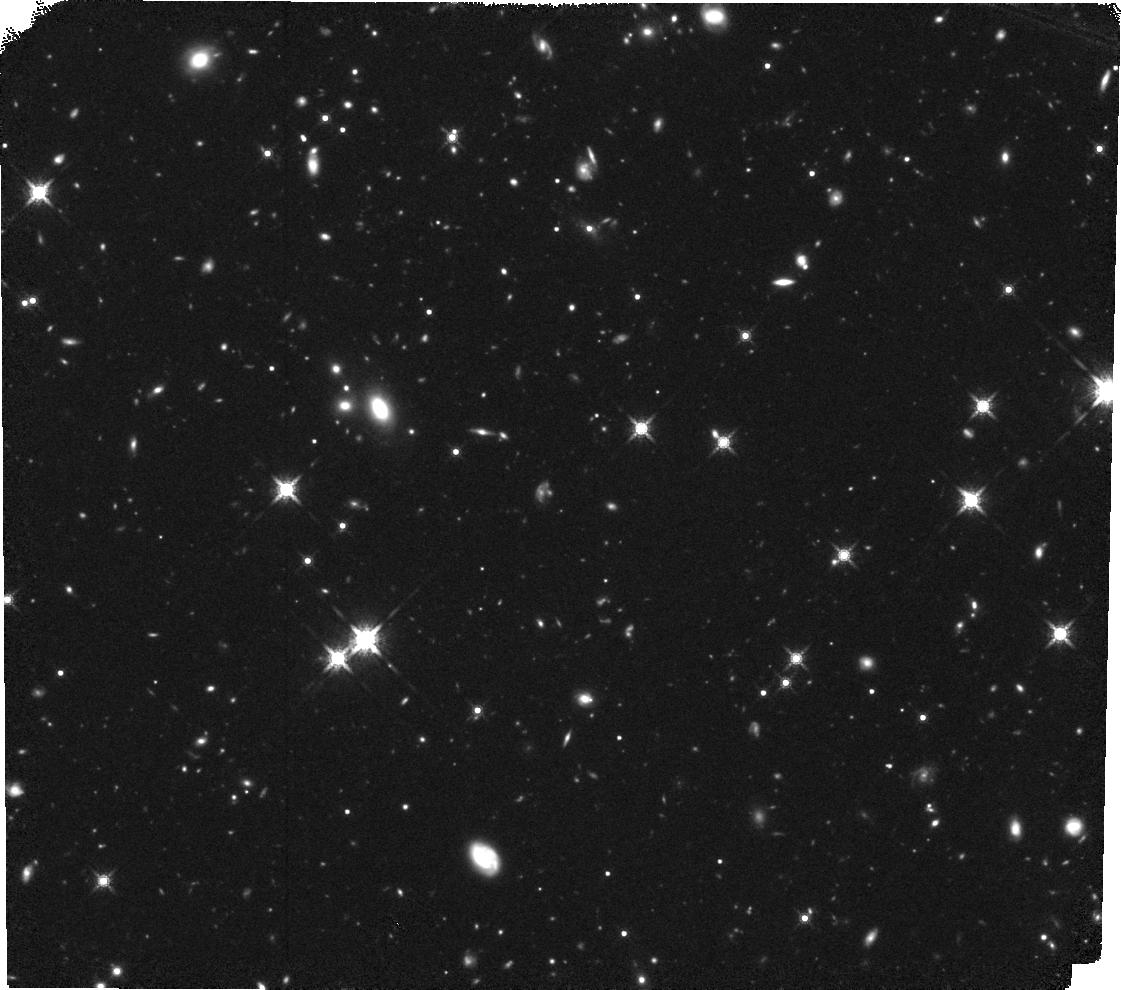
Target: USS1558-003-POS2. Instrument: WFC3/IR. Filter: F160W. Exposure: 1.5 h. Observation ID: hst_13291_03_wfc3_ir_f160w_ic9n03

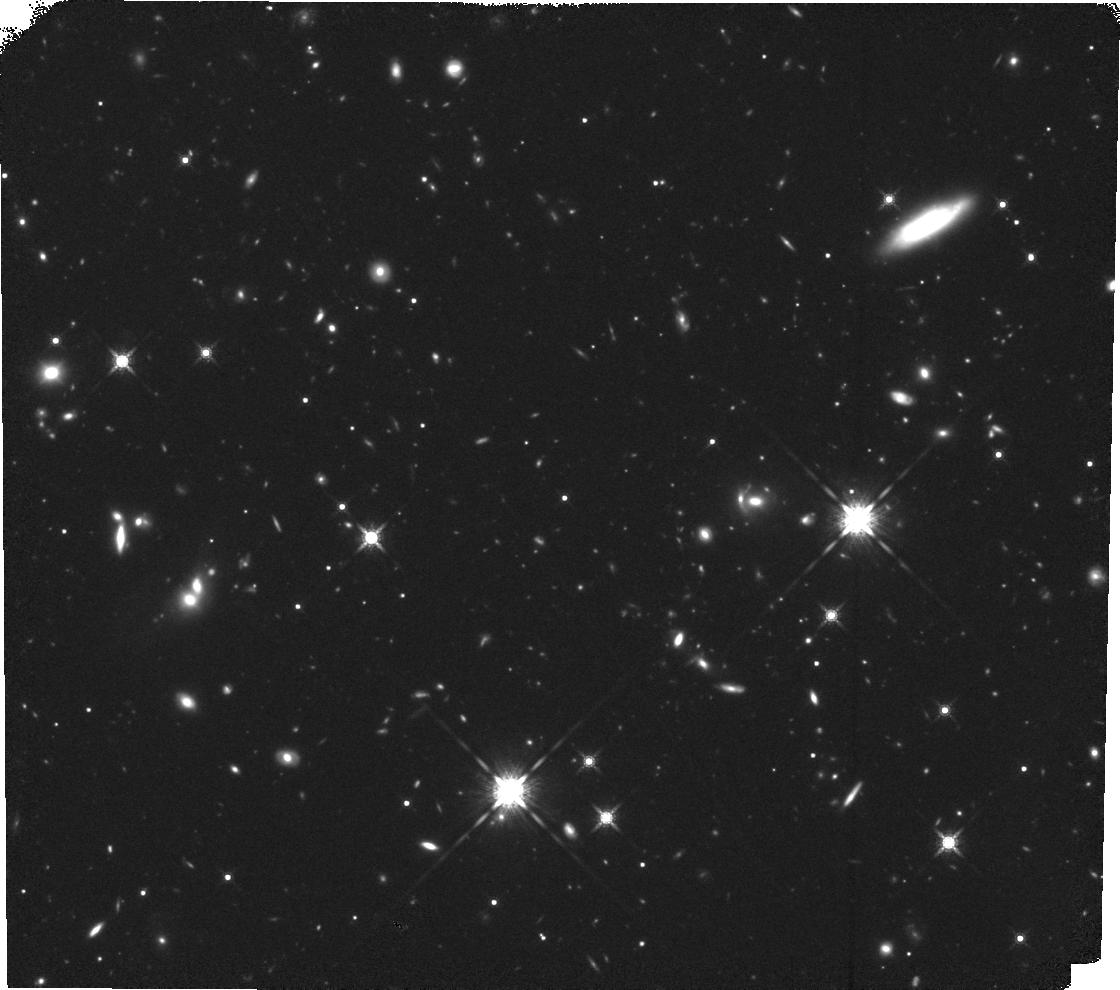
Target: USS1558-003-POS3. Instrument: WFC3/IR. Filter: F160W. Exposure: 1.5 h. Observation ID: hst_13291_01_wfc3_ir_f160w_ic9n01

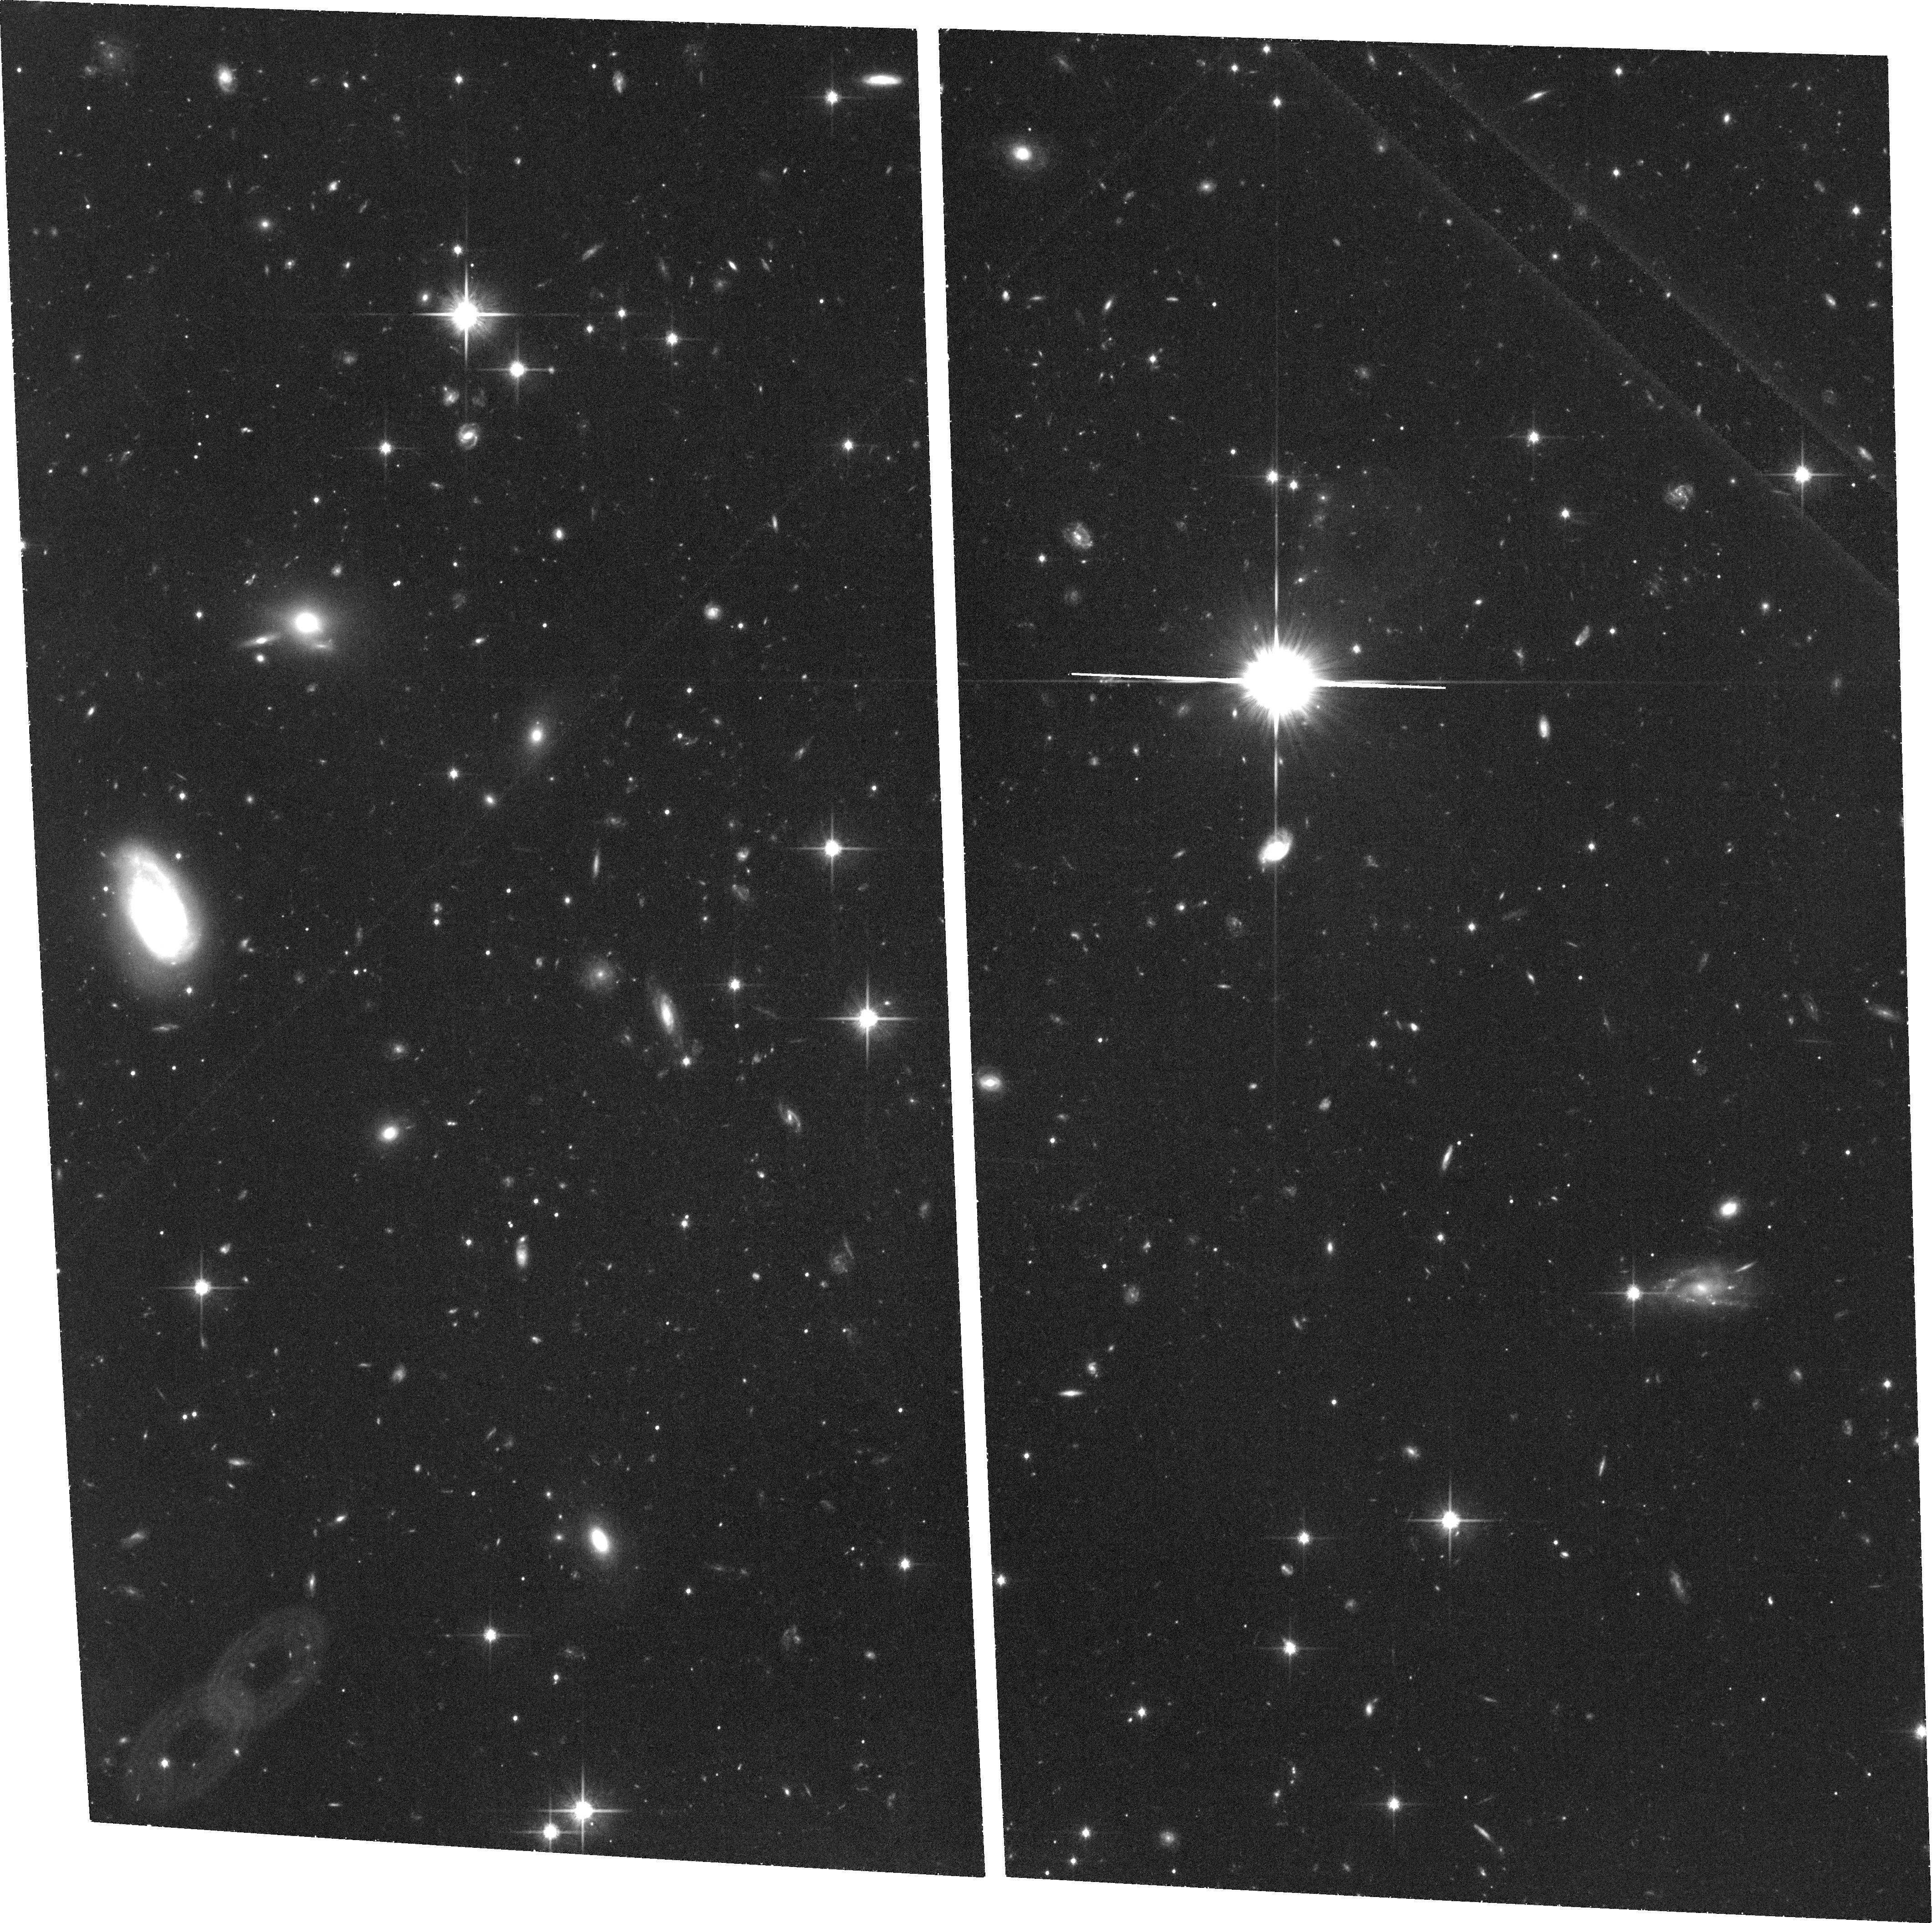
Target: USS1558-003-POS4. Instrument: ACS/WFC. Filter: F814W. Exposure: 1.4 h. Observation ID: hst_13291_04_acs_wfc_f814w_jc9n04

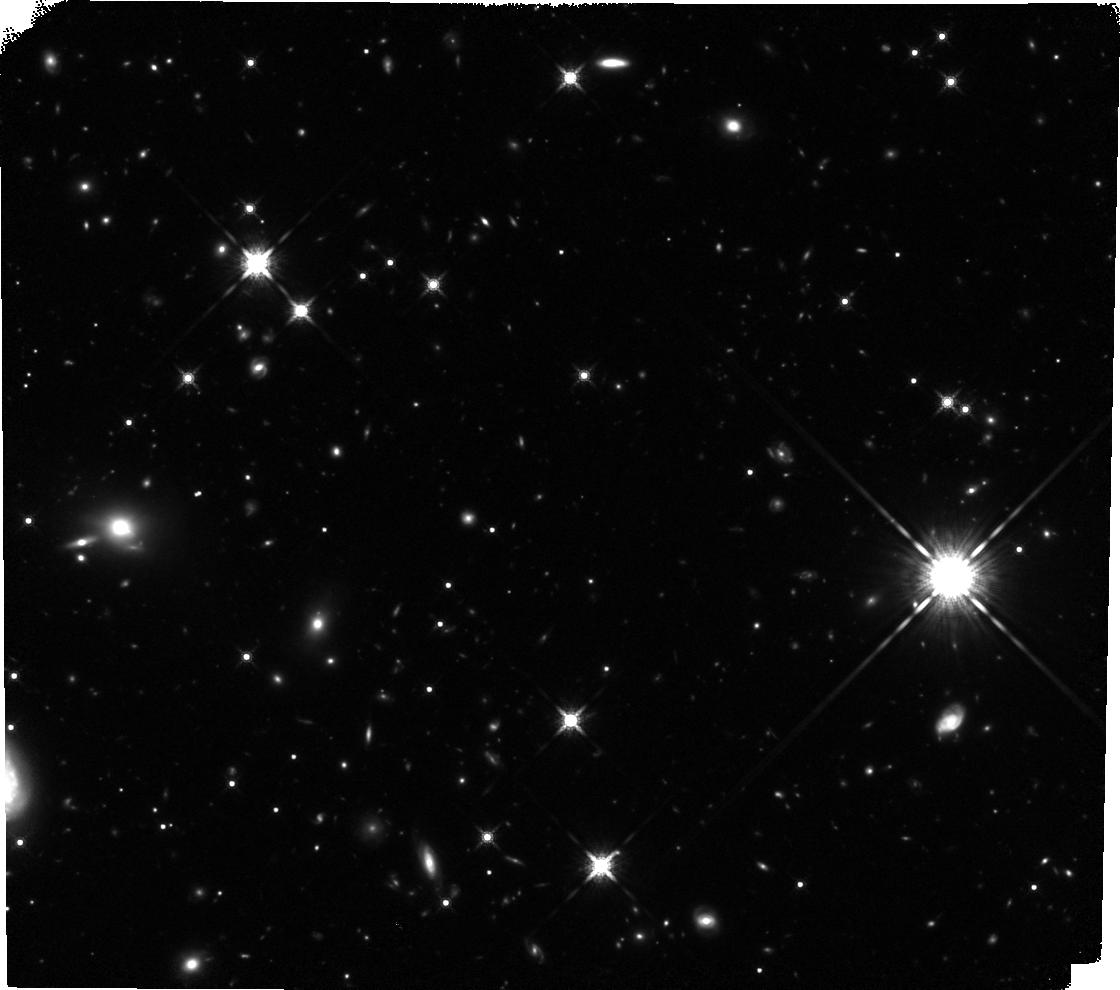
Target: USS1558-003-POS1. Instrument: WFC3/IR. Filter: F160W. Exposure: 1.5 h. Observation ID: hst_13291_05_wfc3_ir_f160w_ic9n05

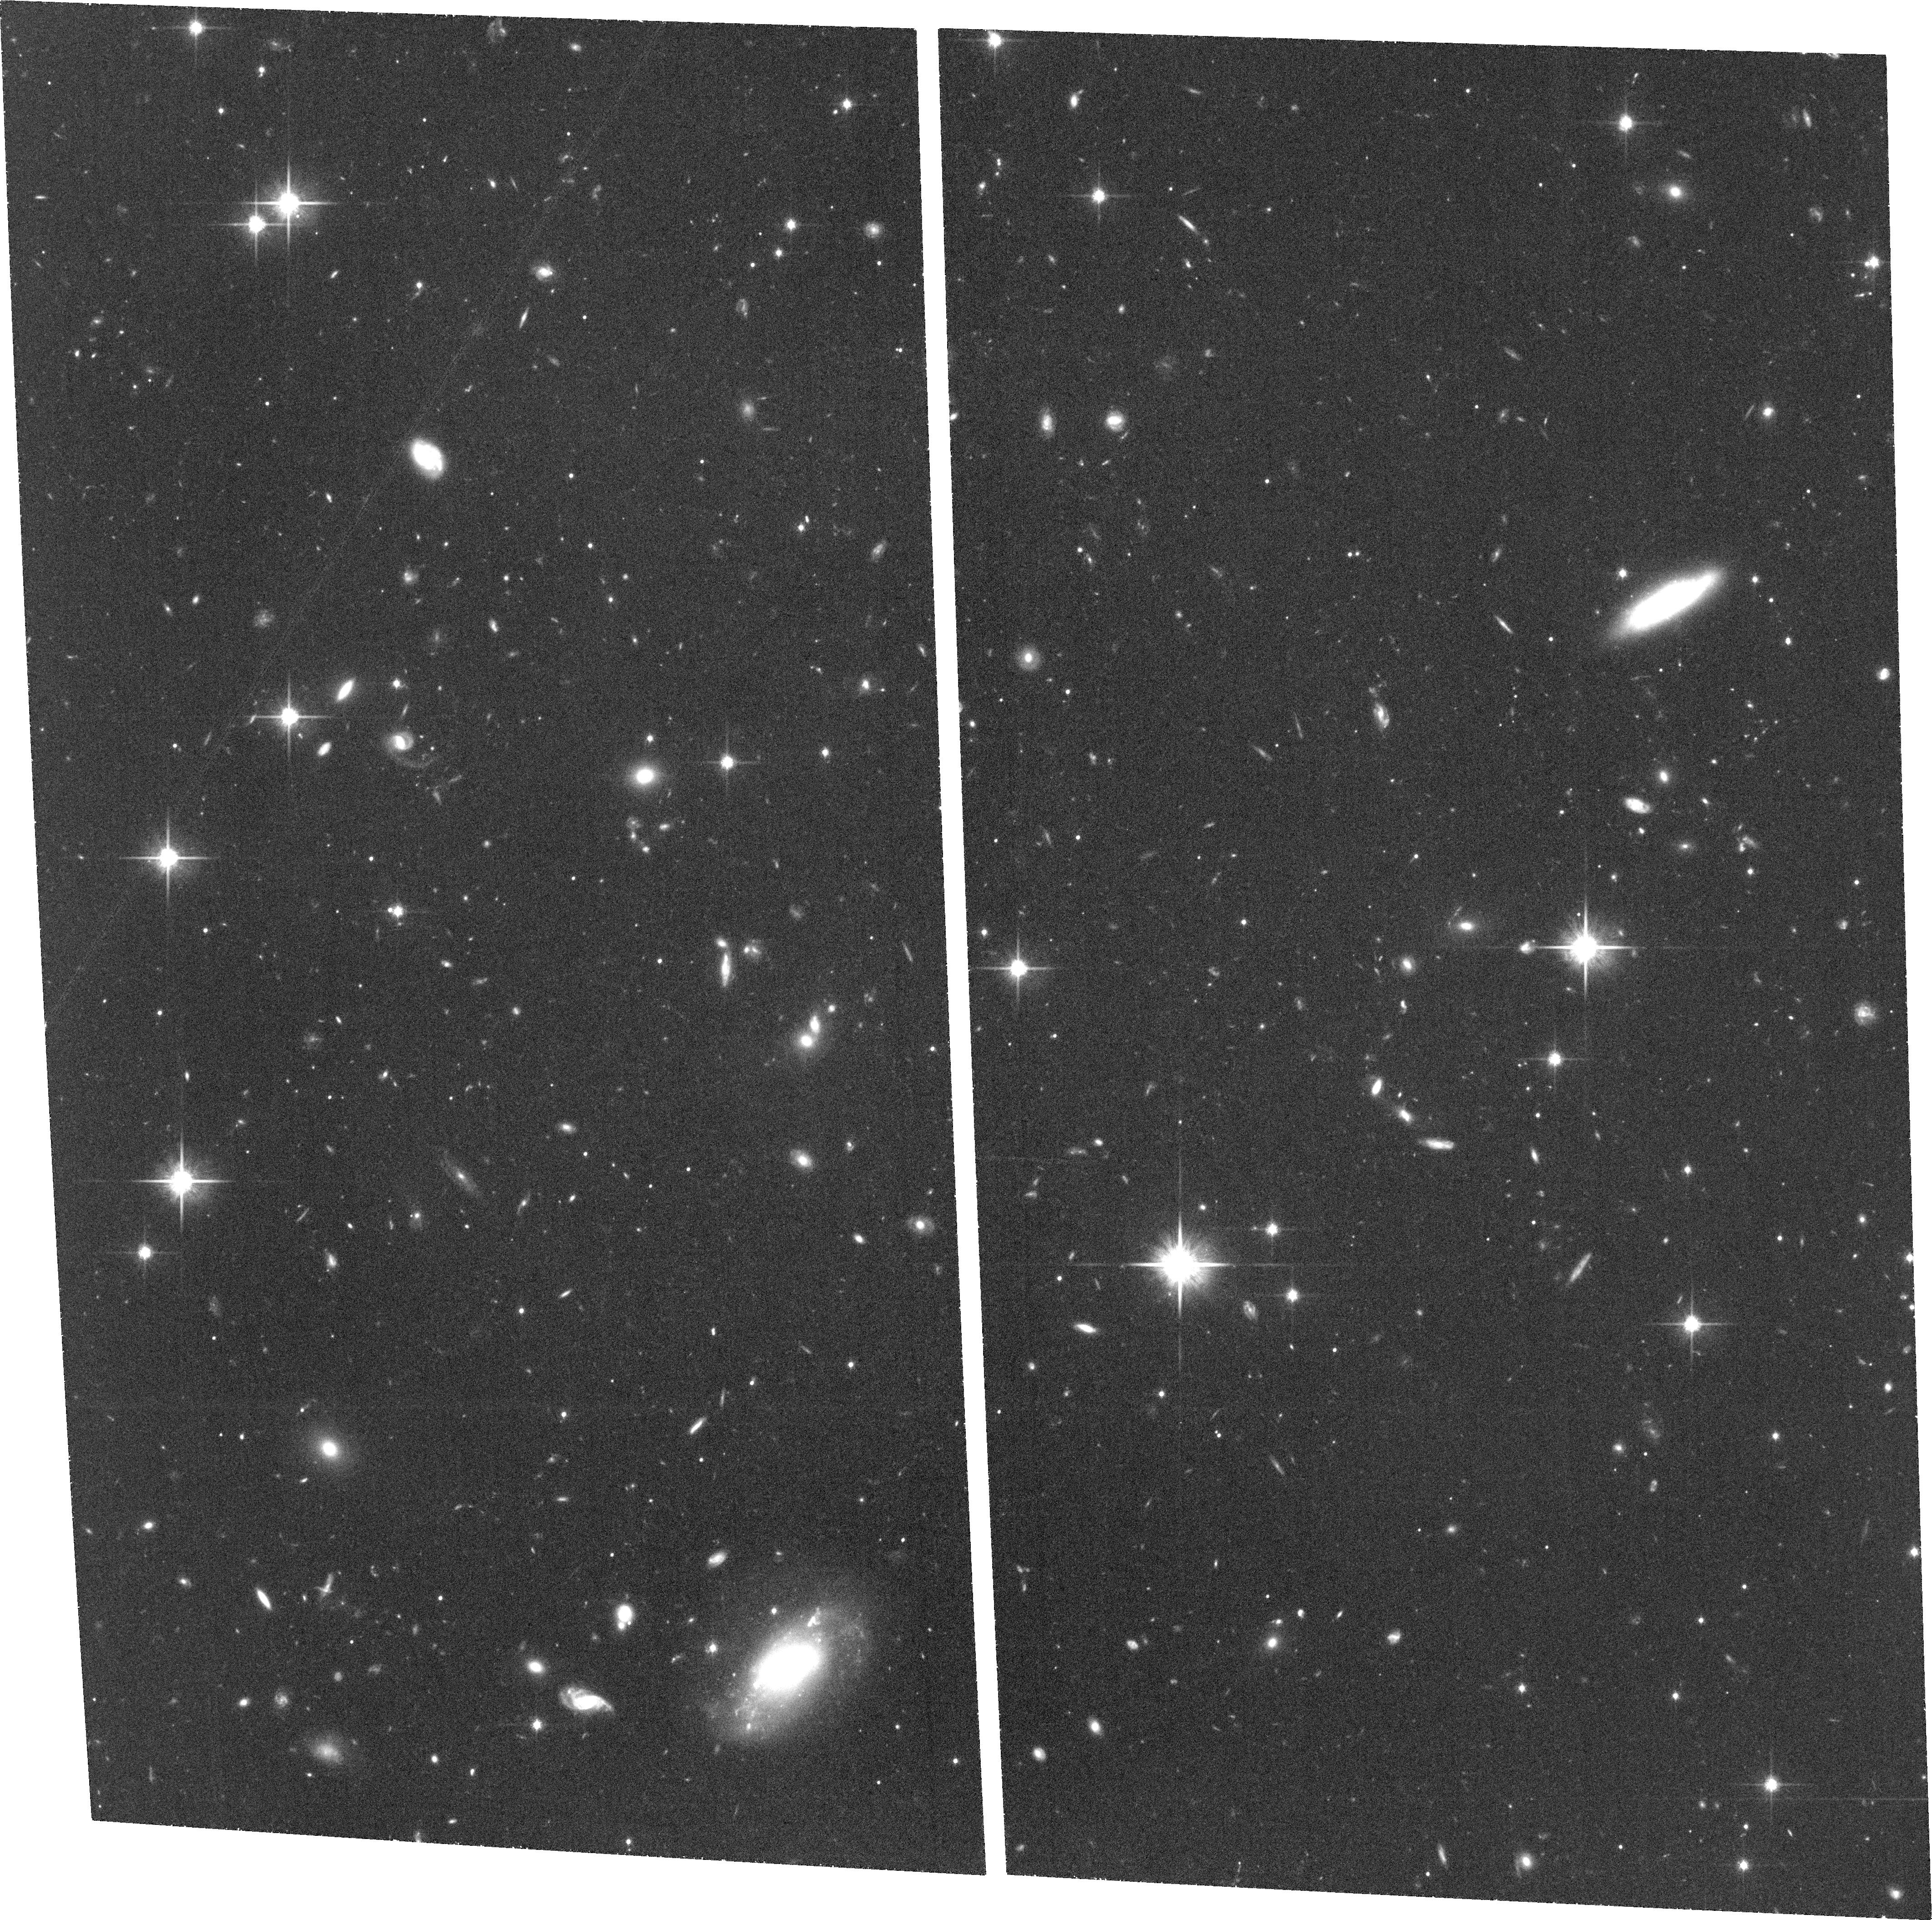
Target: USS1558-003-POS5. Instrument: ACS/WFC. Filter: F814W. Exposure: 1.4 h. Observation ID: hst_13291_02_acs_wfc_f814w_jc9n02

Resolving internal structures of the progenitors of early-type galaxies in a vigorously forming cluster at z=2.5 (PI: Hayashi, Masao)

In our recent near-infrared narrow-band imaging surveys, we have identified the densest complex of Halpha emitters associated to a radio galaxy at z=2.5. Together with a large statistical excess of massive red galaxies (Distant Red Galaxies: DRGs), this region is probably the best candidate of a proto-cluster which is destined to evolve to a rich galaxy cluster today dominated by early-type galaxies. Therefore we are surely witnessing the clustered vigorous formation of the progenitors of present-day early-type galaxies. As such, this proto-cluster serves us the unique opportunity to investigate the physical processes in their formation and early evolution, and its environmental dependence for the first time. Note that because our targets are strongly clustered, we can efficiently make a statistical sample with a small number of pointings hence a relatively short investment of time. By spatially resolving the morphologies and internal structures of these galaxies by the proposed high-resolution HST imaging with ACS/F814W and WFC3/F160W, we will focus on the following critical issues; (1) first appearance of the morphology-density relation, (2) identification of the progenitors of massive, quiescent, compact galaxies, (3) environmental dependence of the mass-size relation, and (4) frequency of clumps/mergers and the mode of star formation (compactness/dustiness). The proposed observations will shed light on the physical processes "in action" on the progenitors of massive early-type galaxies in clusters for the first time.